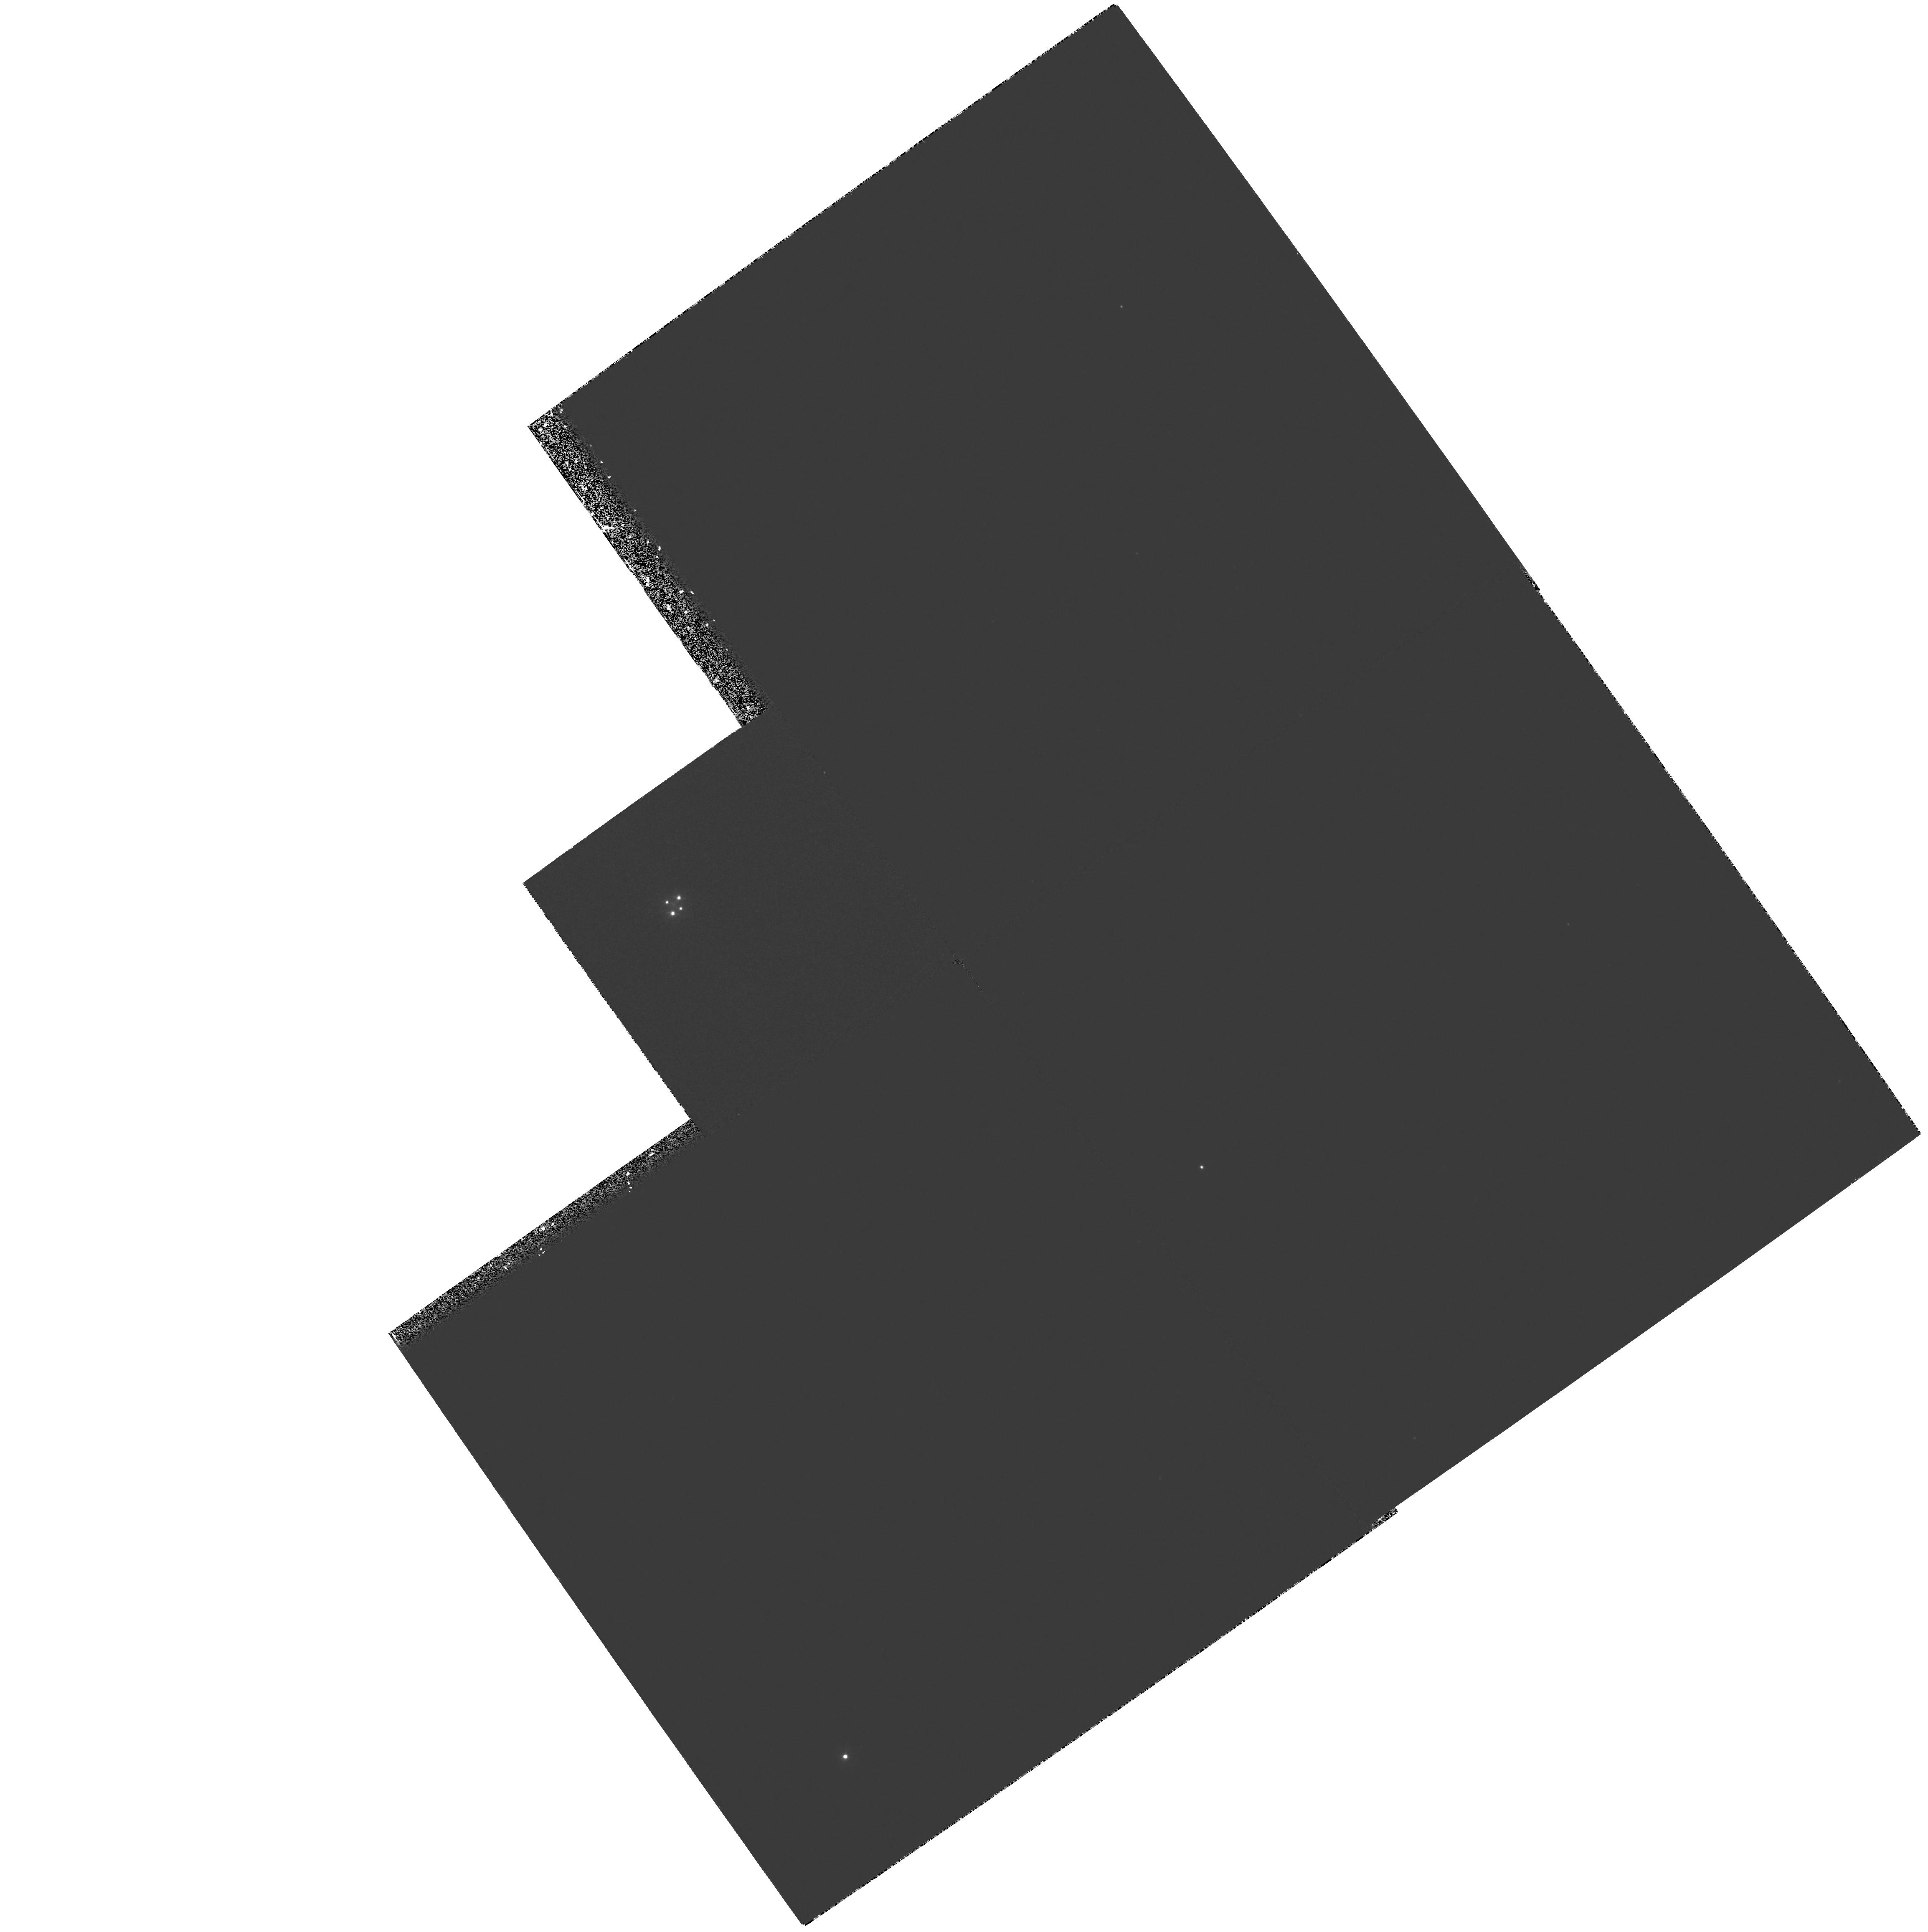
Target: G2237+0305
Instrument: WFPC2/PC
Filter: F300W
Exposure: 1.2 h
Observation ID: hst_5937_02_wfpc2_pc_f300w_u2ym02

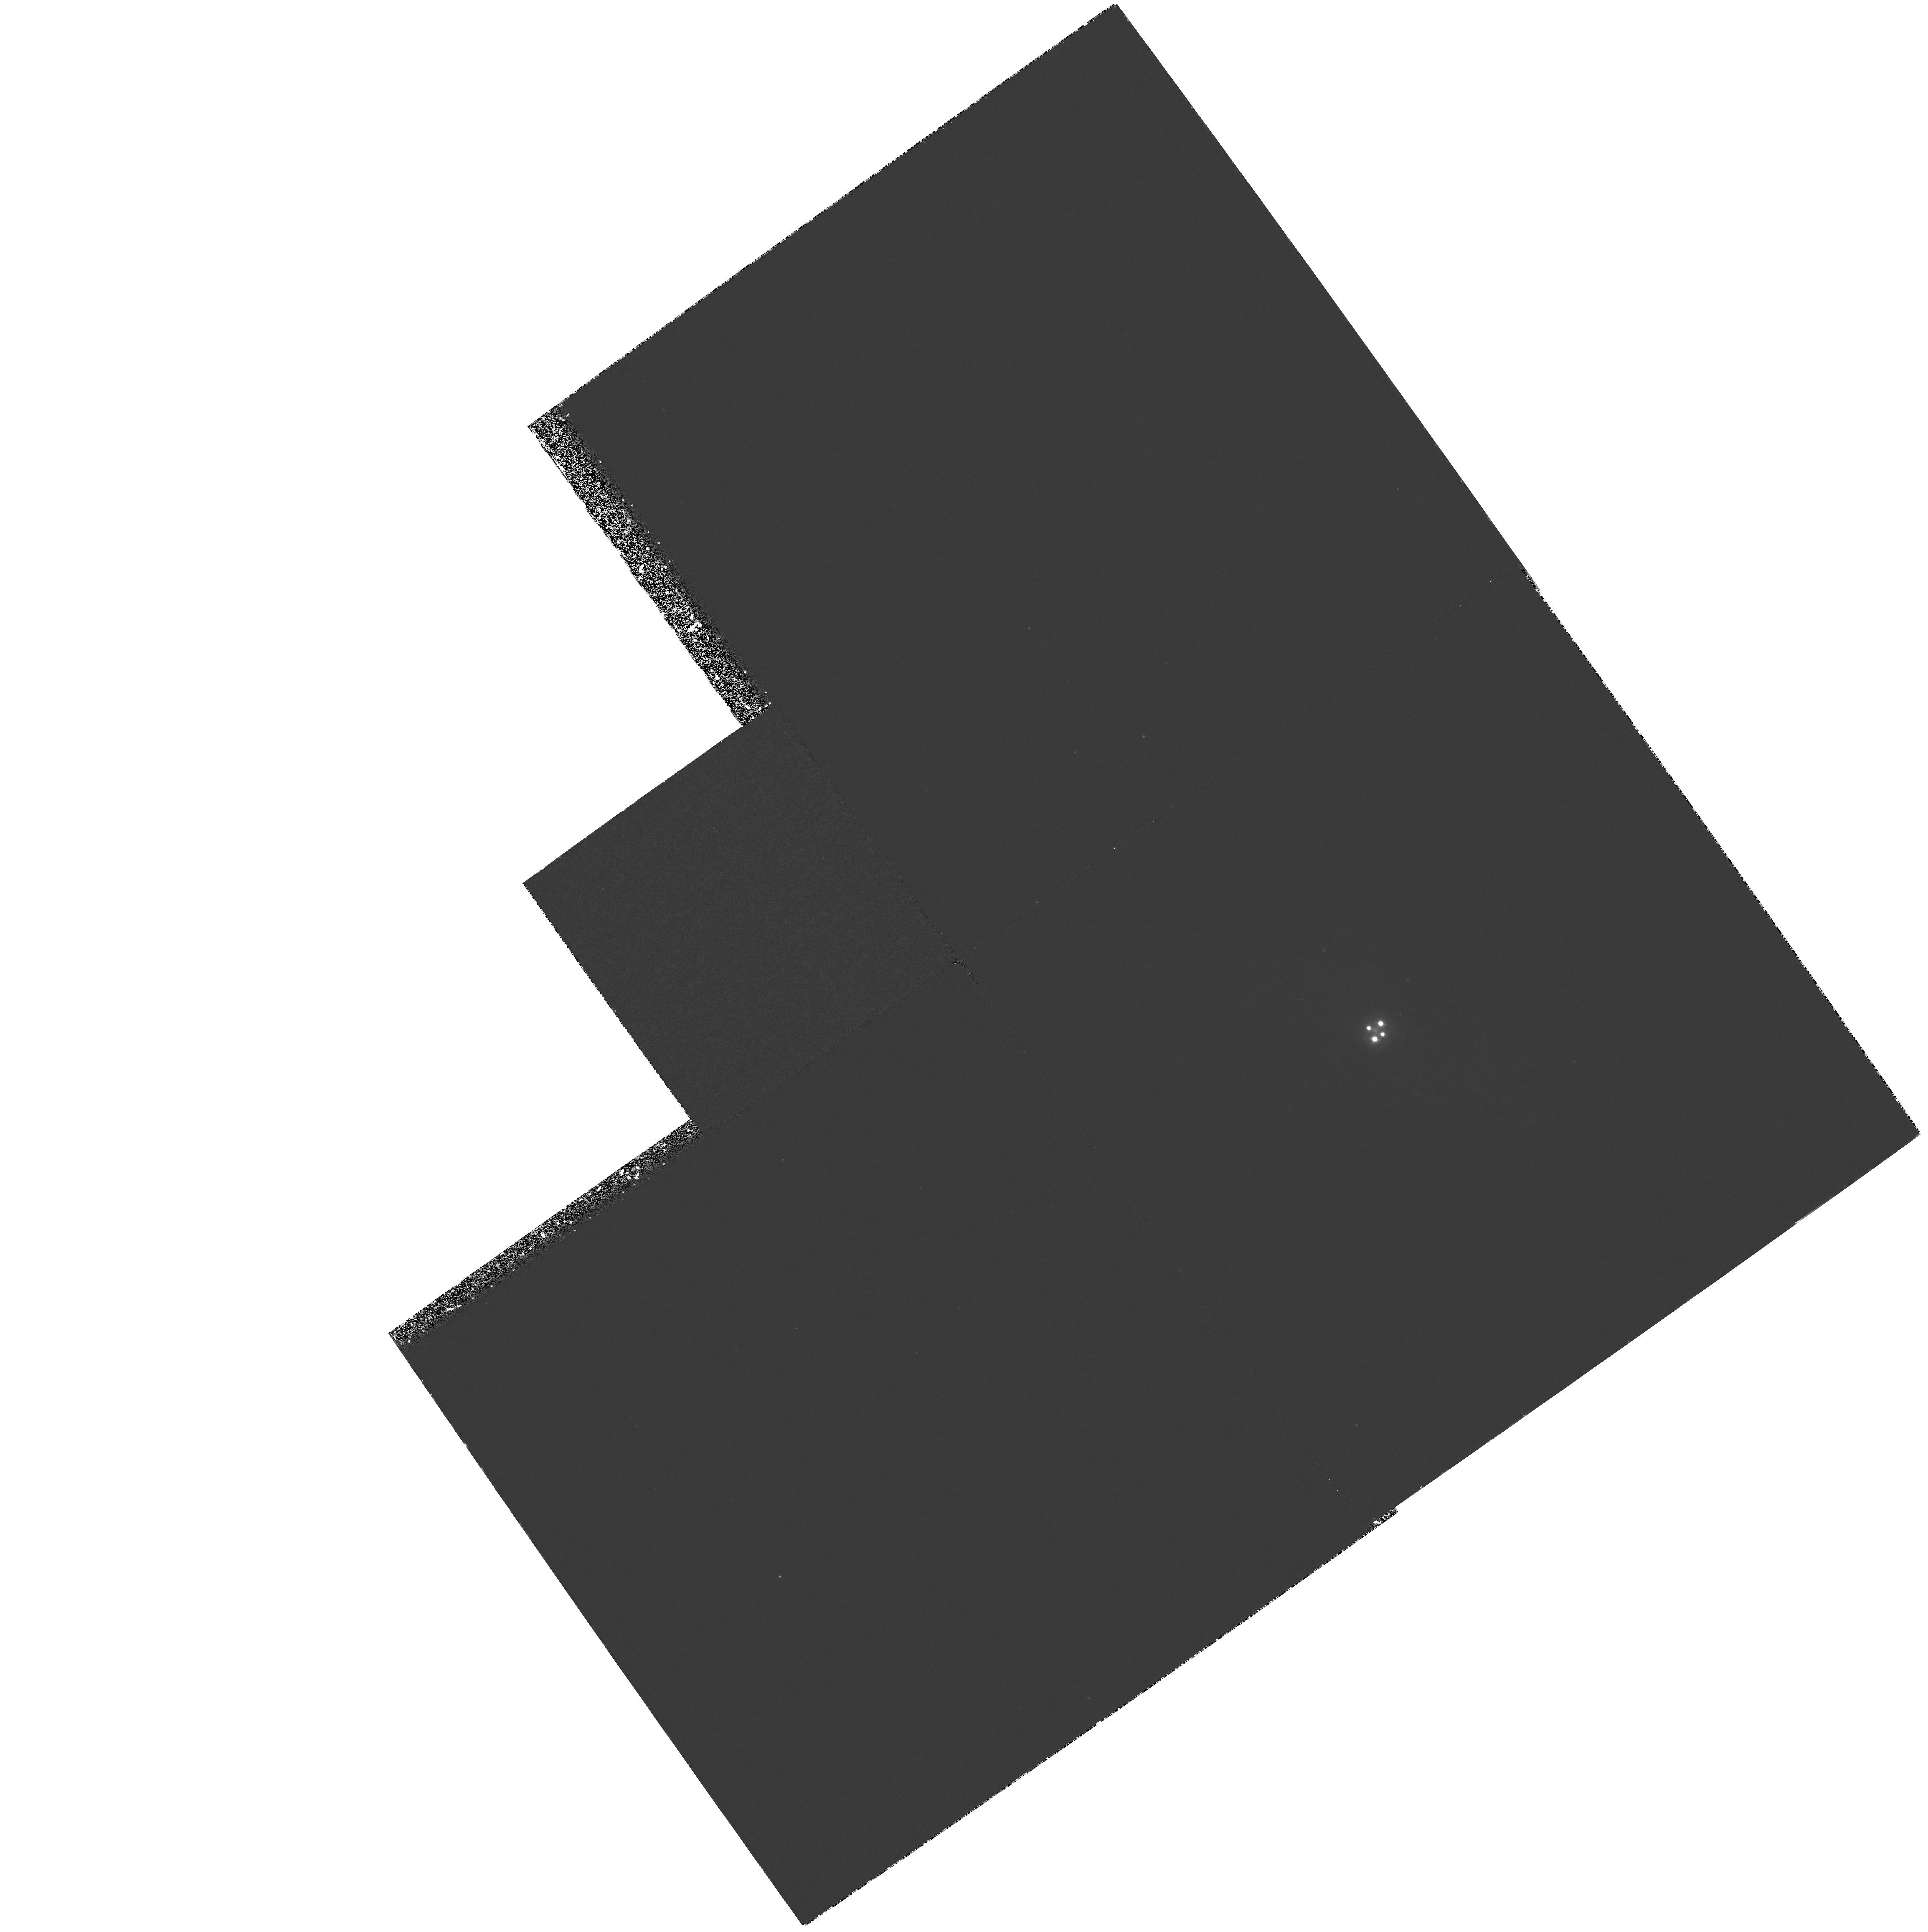
Target: G2237+0305
Instrument: WFPC2/PC
Filter: F336W
Exposure: 1.9 h
Observation ID: hst_5937_01_wfpc2_pc_f336w_u2ym01

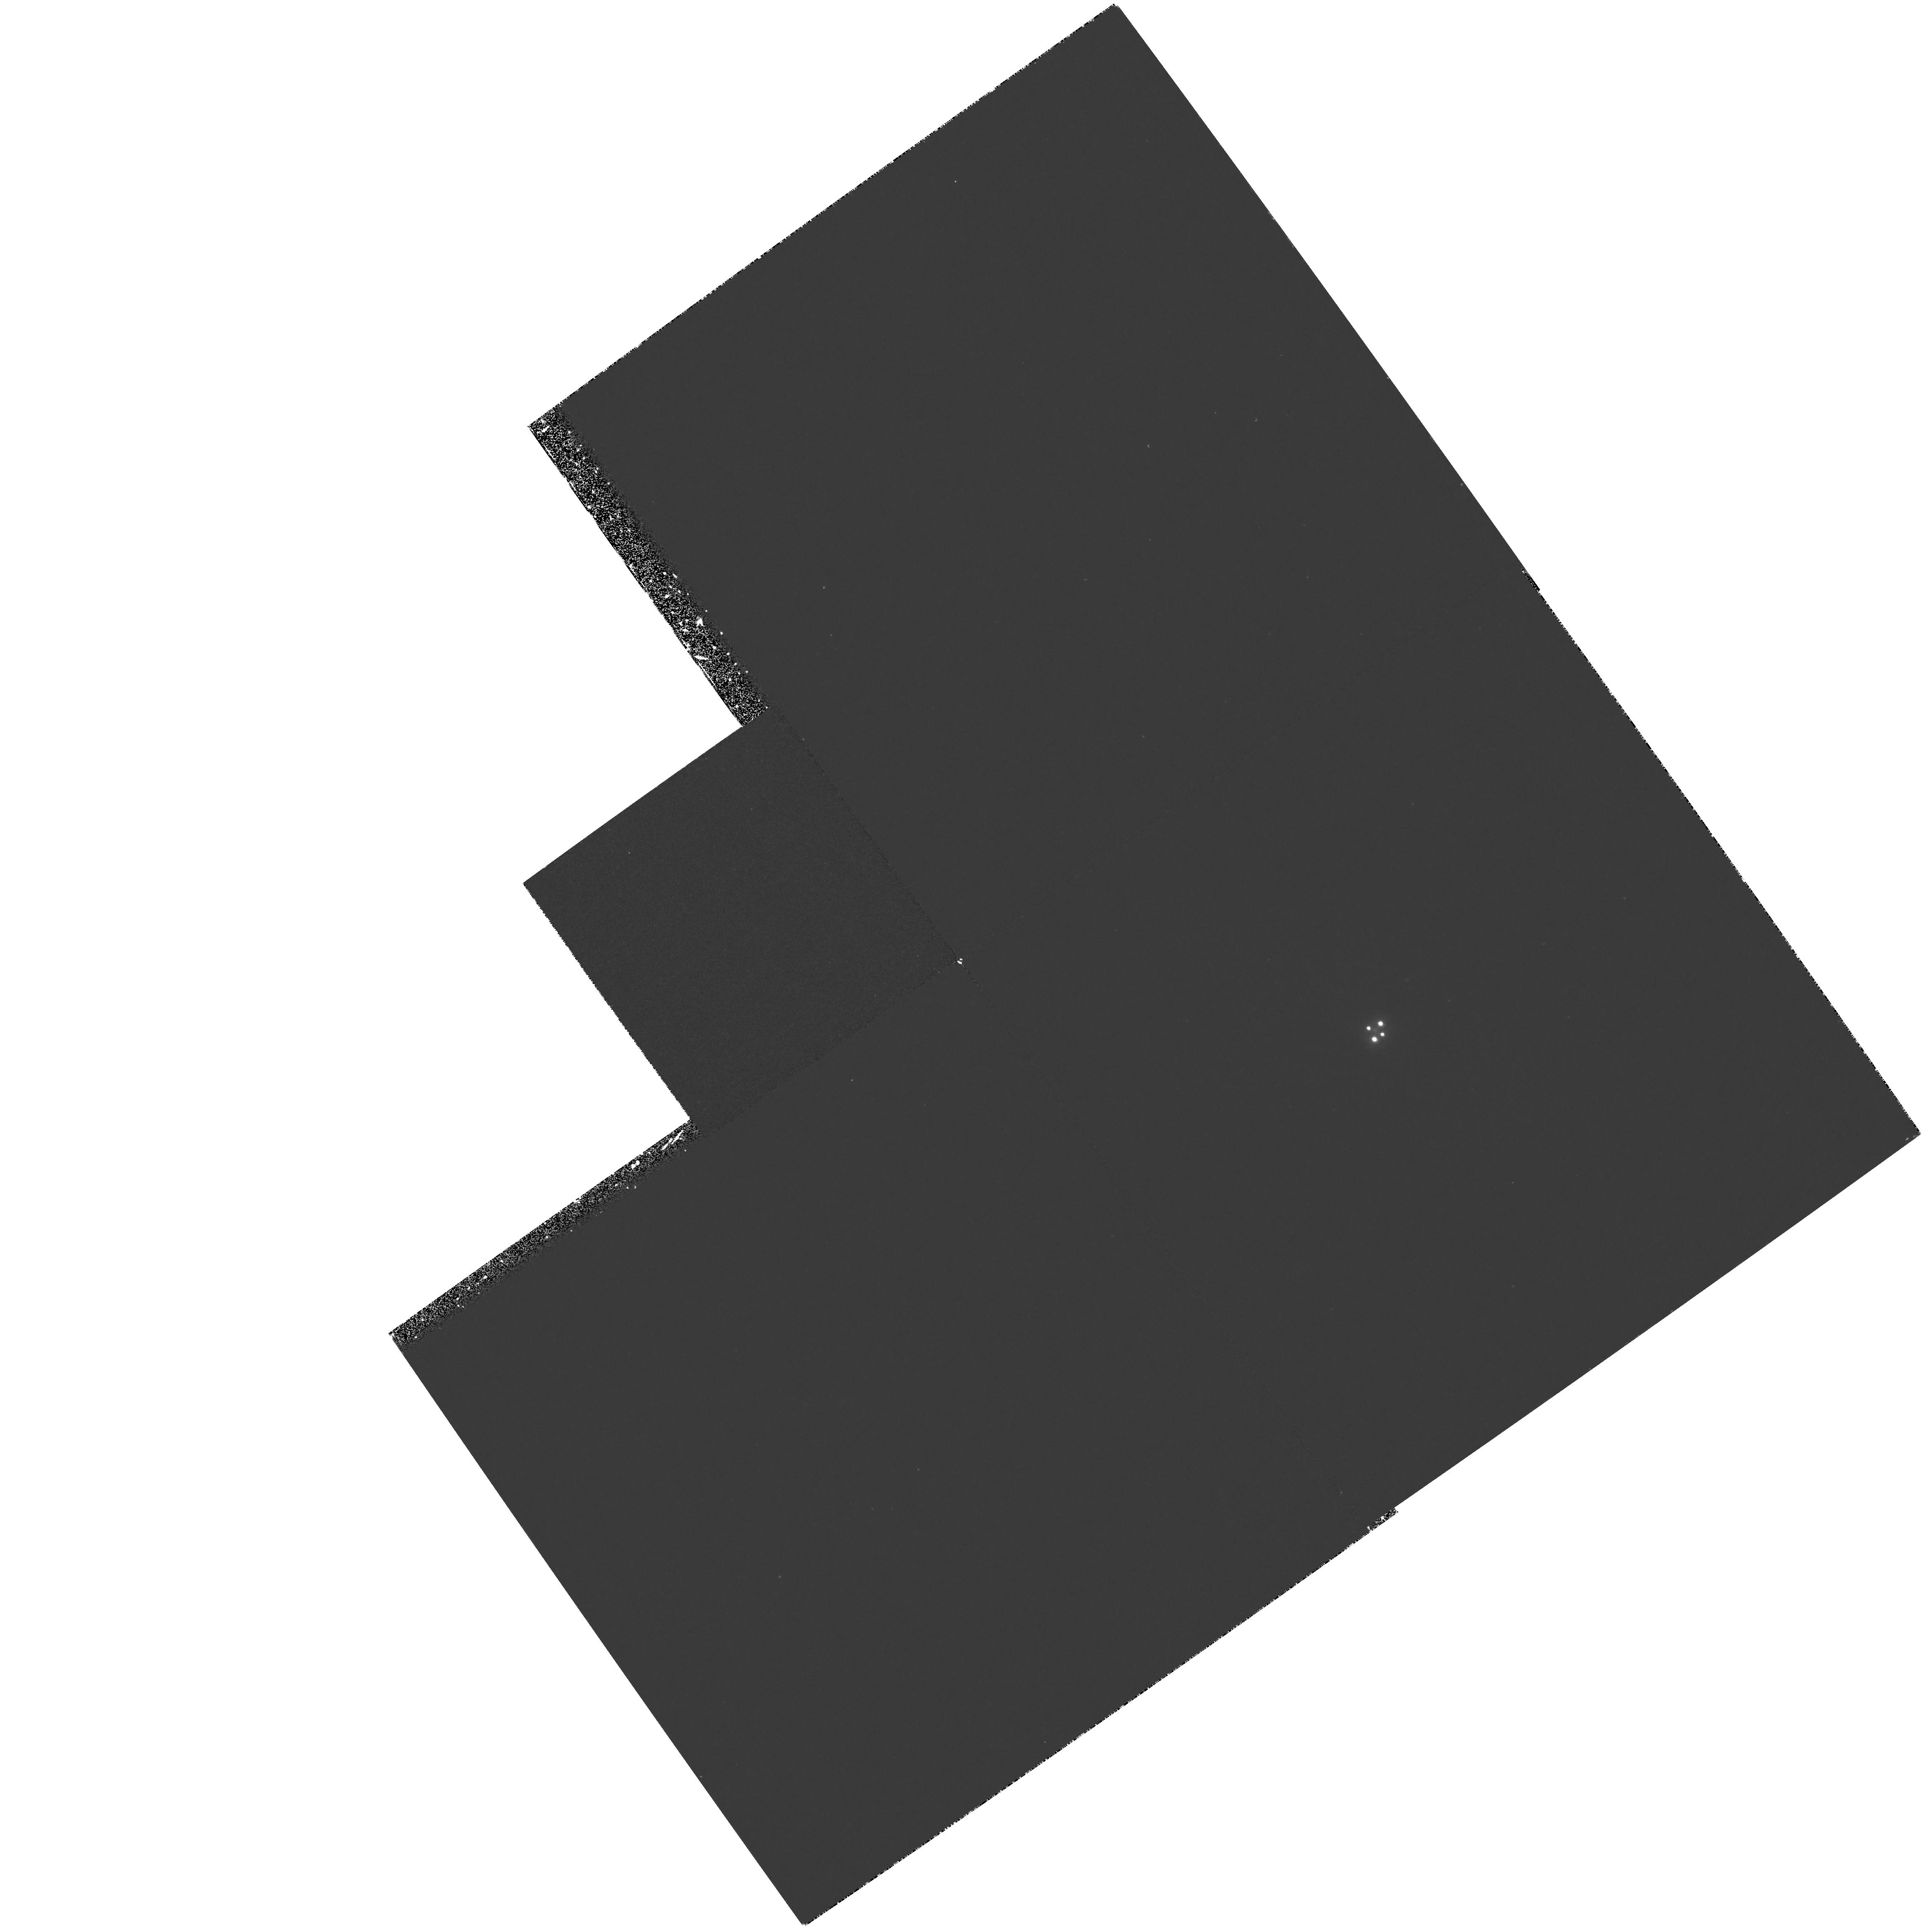
Target: G2237+0305
Instrument: WFPC2/PC
Filter: F300W
Exposure: 1.3 h
Observation ID: hst_5937_01_wfpc2_pc_f300w_u2ym01

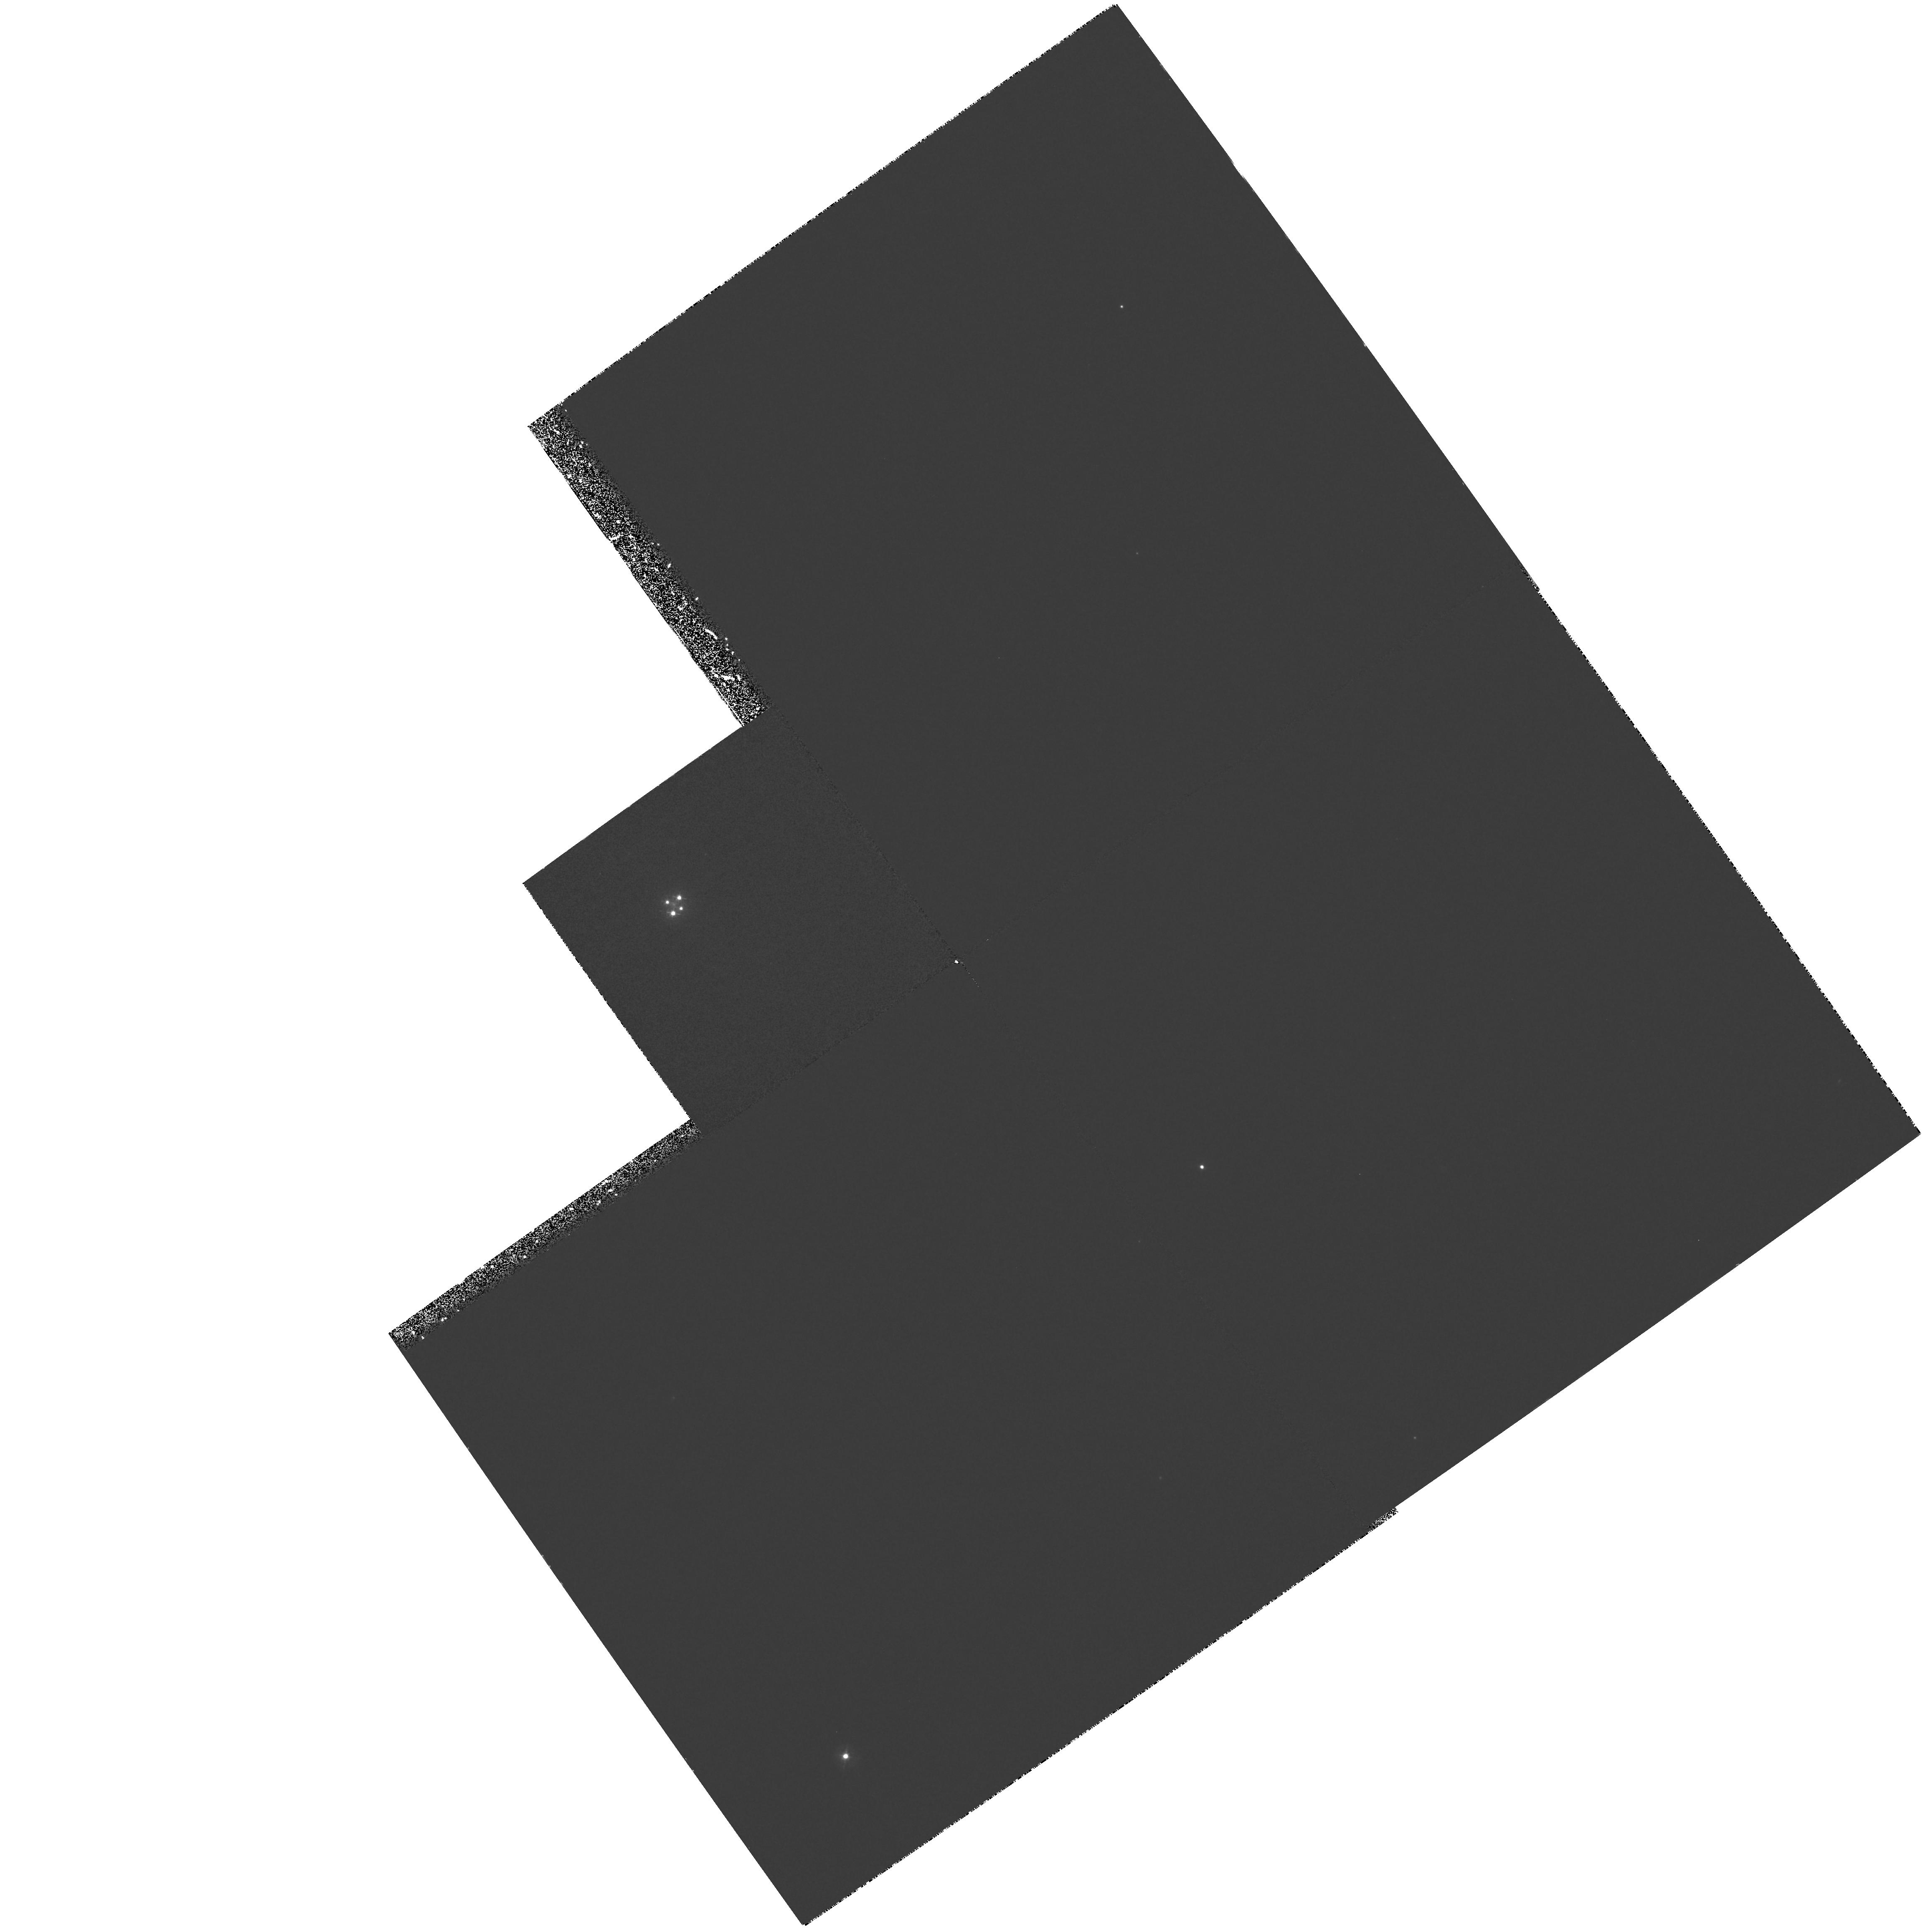
Target: G2237+0305
Instrument: WFPC2/PC
Filter: F336W
Exposure: 1.9 h
Observation ID: hst_5937_02_wfpc2_pc_f336w_u2ym02

A GRAVITATIONAL LENS TELESCOPE: LY-ALPHA IMAGERY OF Q2237+0305 (PI: Turner, Edwin L.)

Q2237+0305, aka Huchra's lens or Einstein's cross, is one of the best understood gravitational lens systems, in part because the lensing galaxy is unusually nearby (z=0.04). The continuum emitting core of the z=1.69 quasar which is the background source lies only about 0.1 arcsec from perfect alignment directly behind the galaxy, and its images (which fall about 1 arcsec from the center of the galaxy) are magnified by factors at least of order 10. Any emission in the region near the quasar core will also be strongly magnified. Such emission would be resolved from the core images by HST even if it were as small as 50h^-1 parsec (0.01 arcsec intrinsic angular size). We propose to obtain deep WFPC2 images in the F336W and F300W bands which are fortuitously well matched to the redshifted Ly-Alpha emission line of the source. Such emission can be mapped back into the source plane (via available models of the system) to provide a map of the HII region surrounding the quasar at otherwise inaccessible resolution. In addition, Ly-Alpha emission regions in the quasar's host galaxy may be detected with some degree of lensing boost (depending on its location relative to the quasar core), probably with characteristic distorted arc- like shapes. Reversing the problem, resolved emission will also provide additional, potentially powerful constraints on lens models of Q2237+0305 and thus further constrain the galaxy's mass distribution.